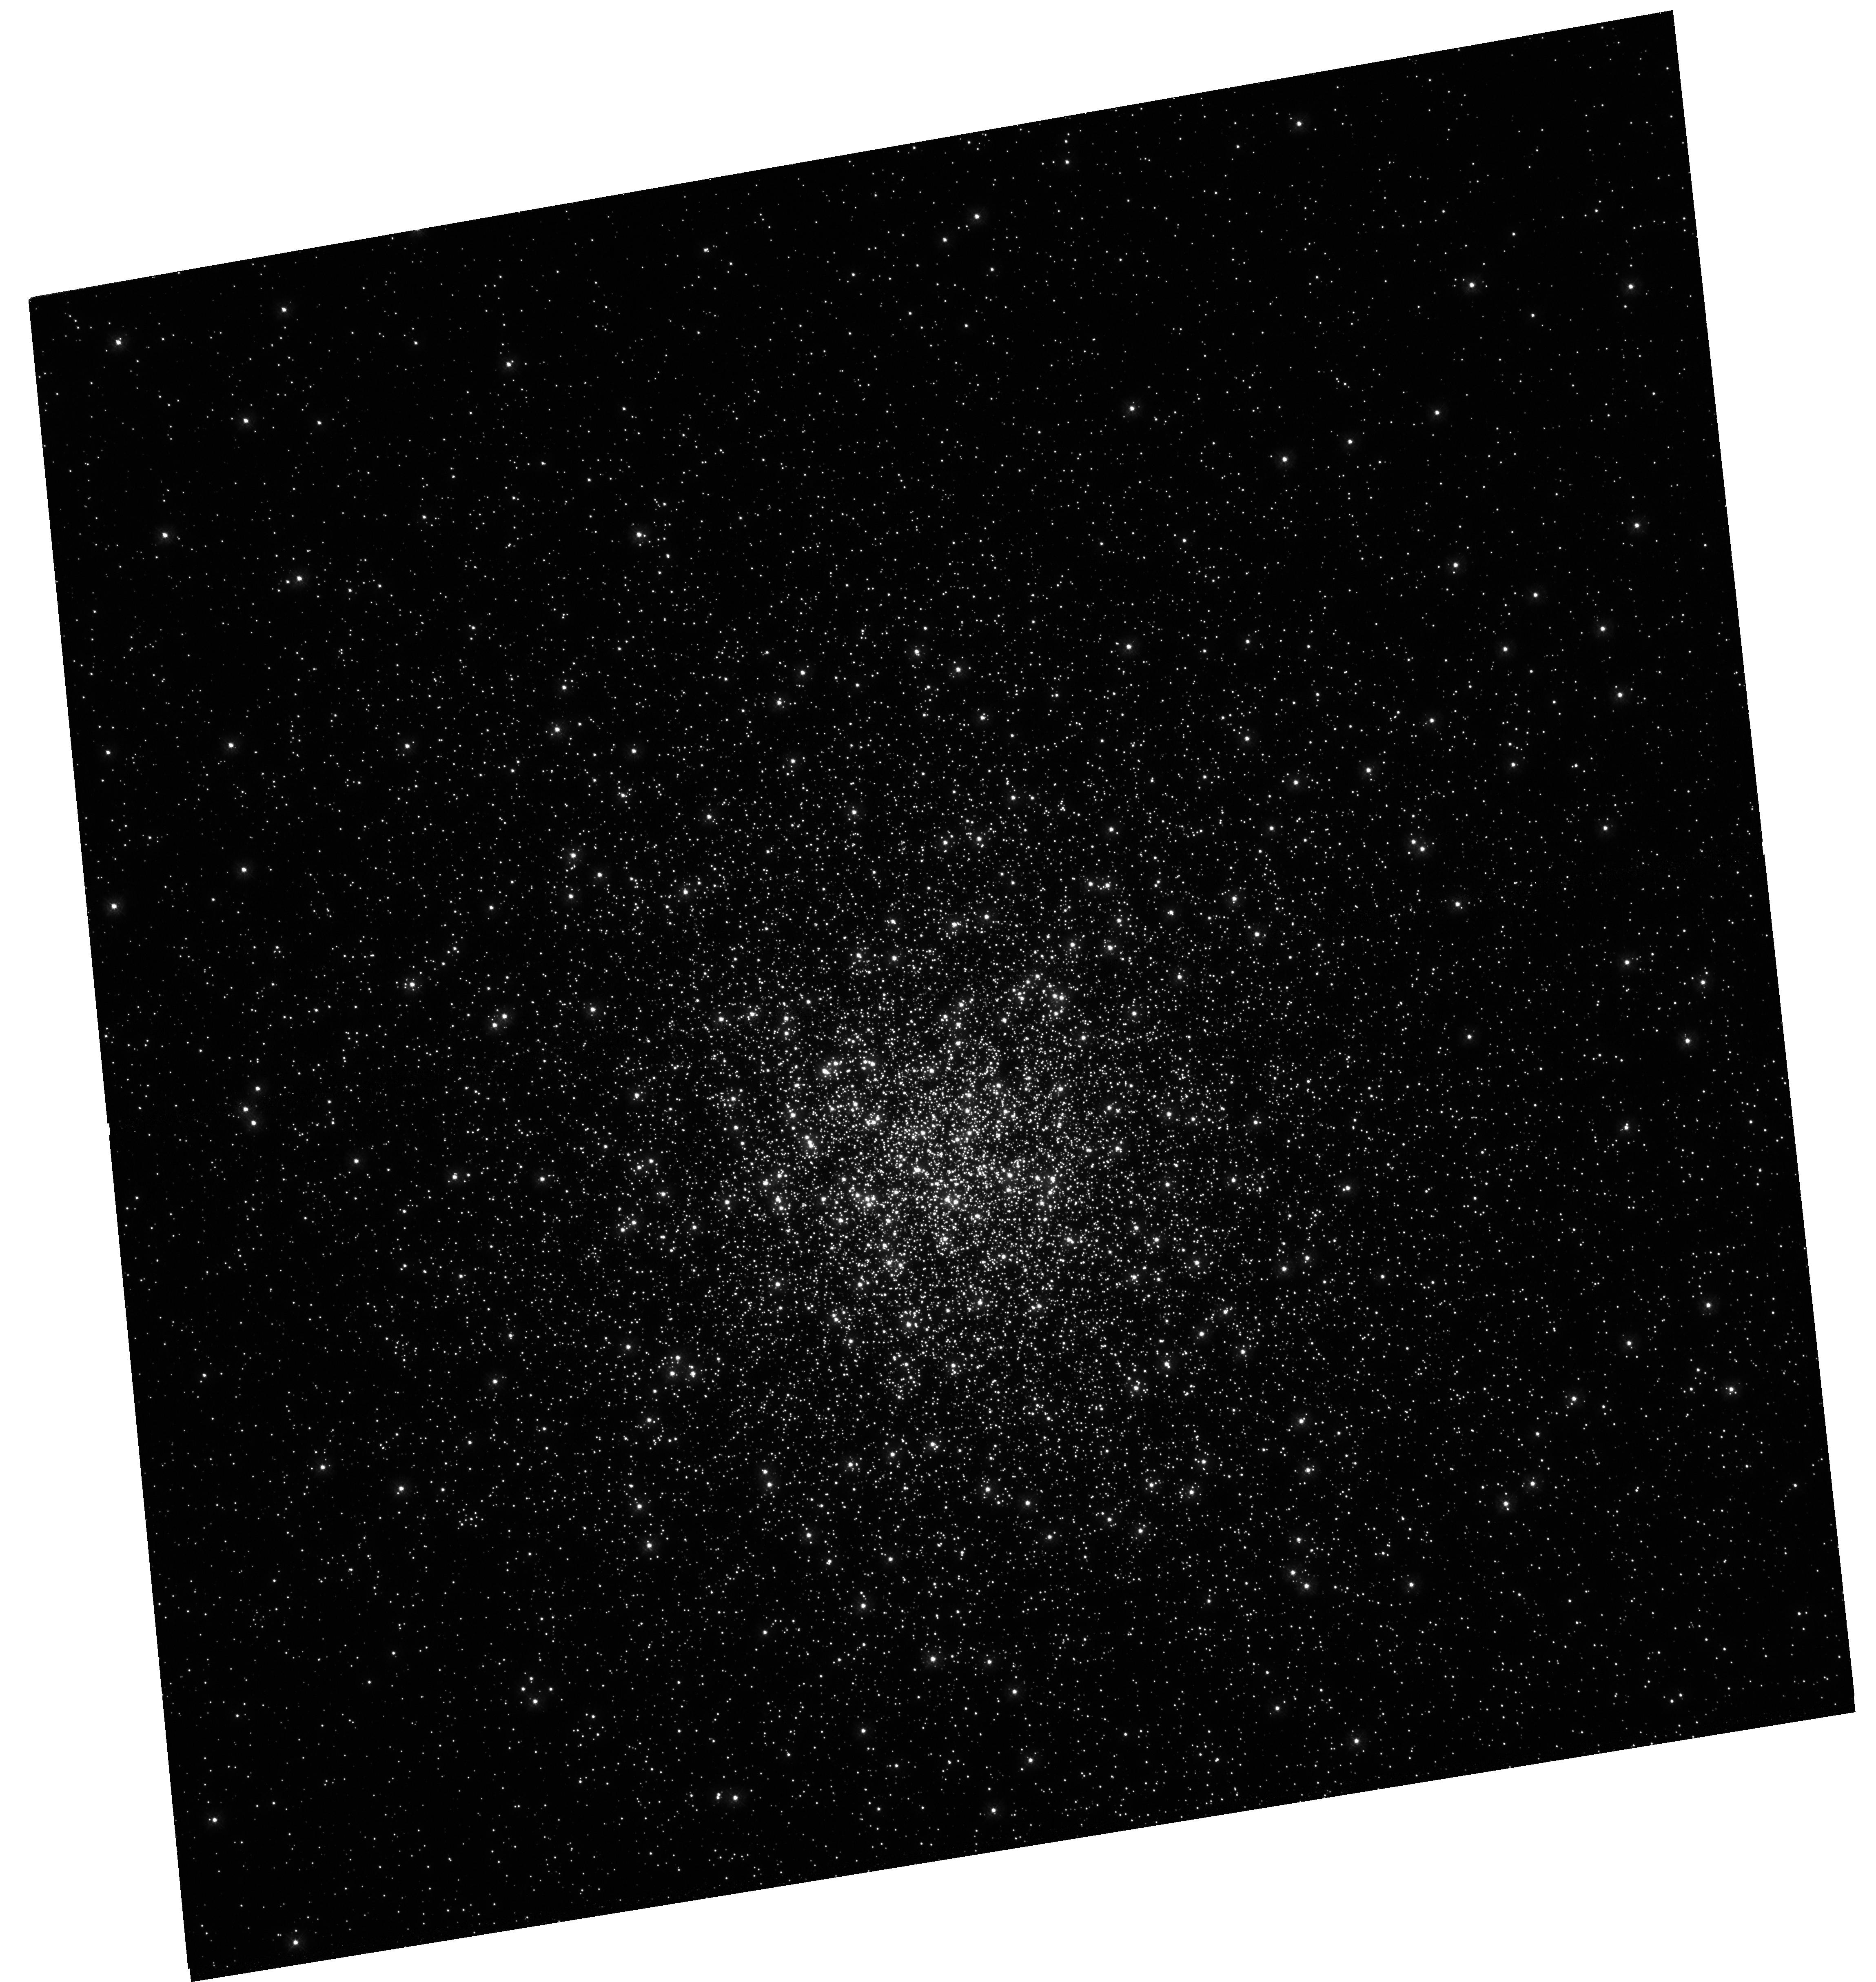
Target: M-92
Instrument: WFC3/UVIS
Filter: F275W
Exposure: 55 min
Observation ID: hst_15173_01_wfc3_uvis_f275w_idk901

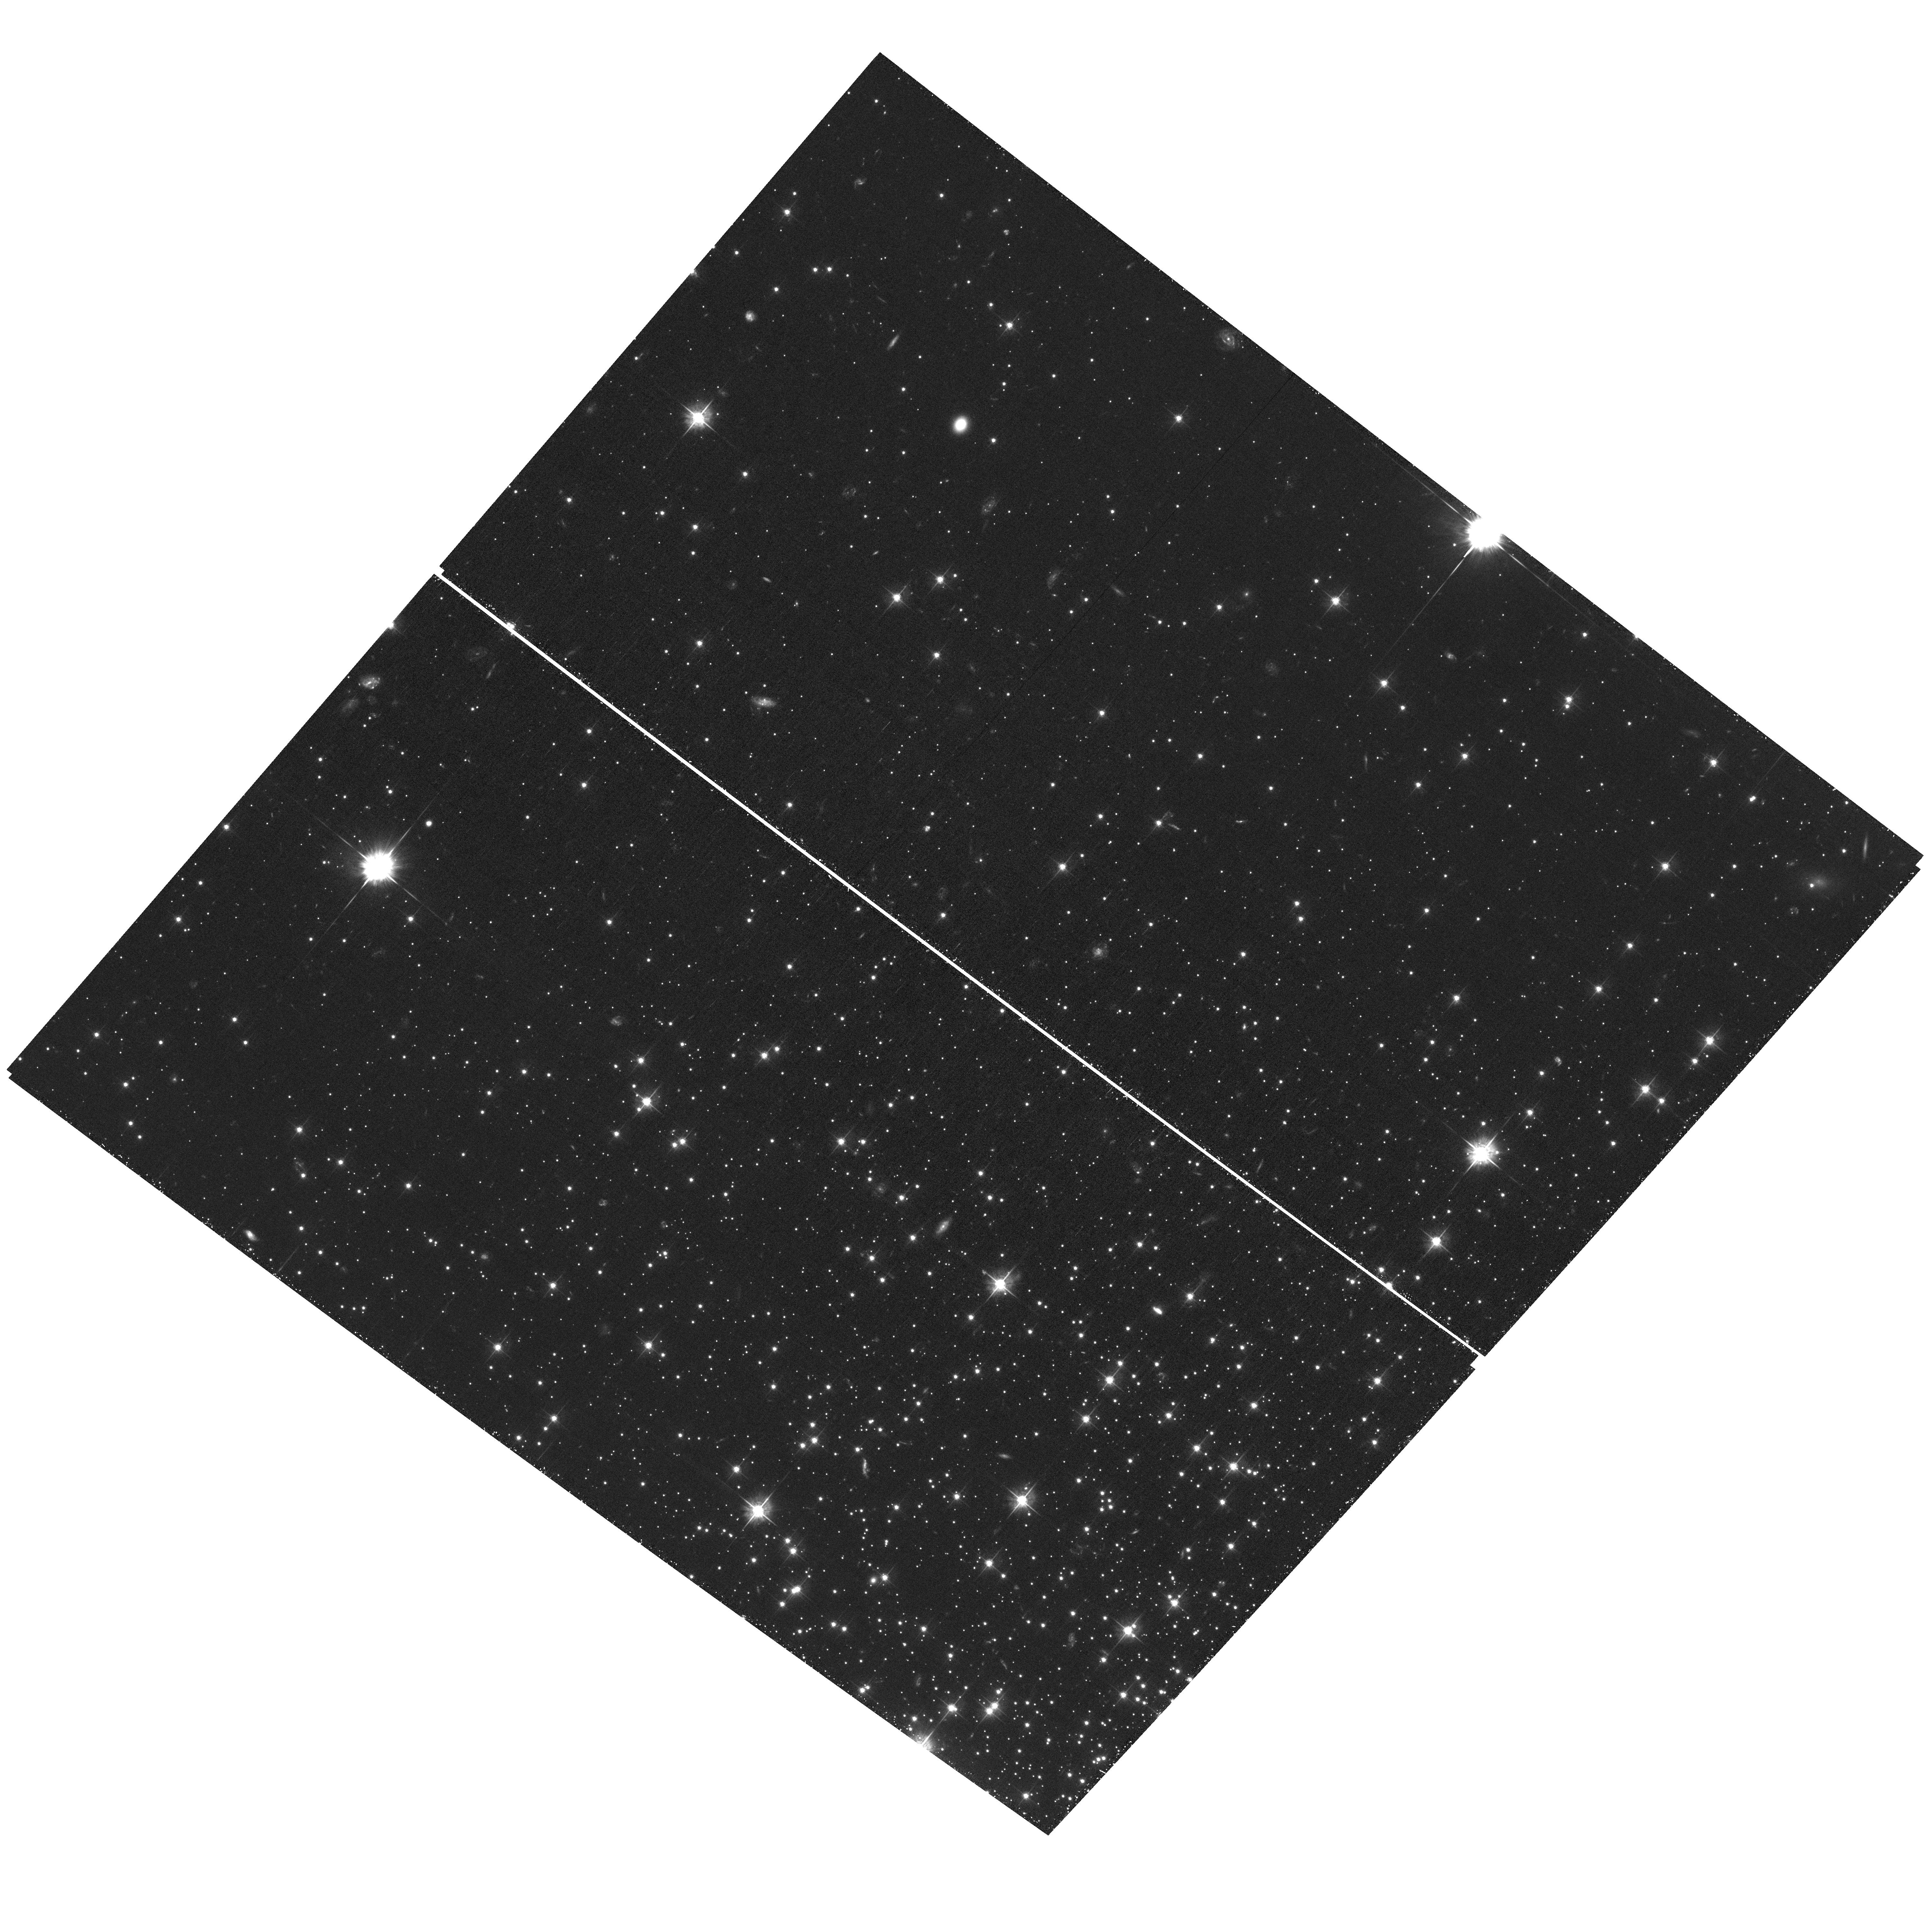
Target: M-92
Instrument: ACS/WFC
Filter: F555W
Exposure: 1.4 h
Observation ID: hst_15173_01_acs_wfc_f555w_jdk901

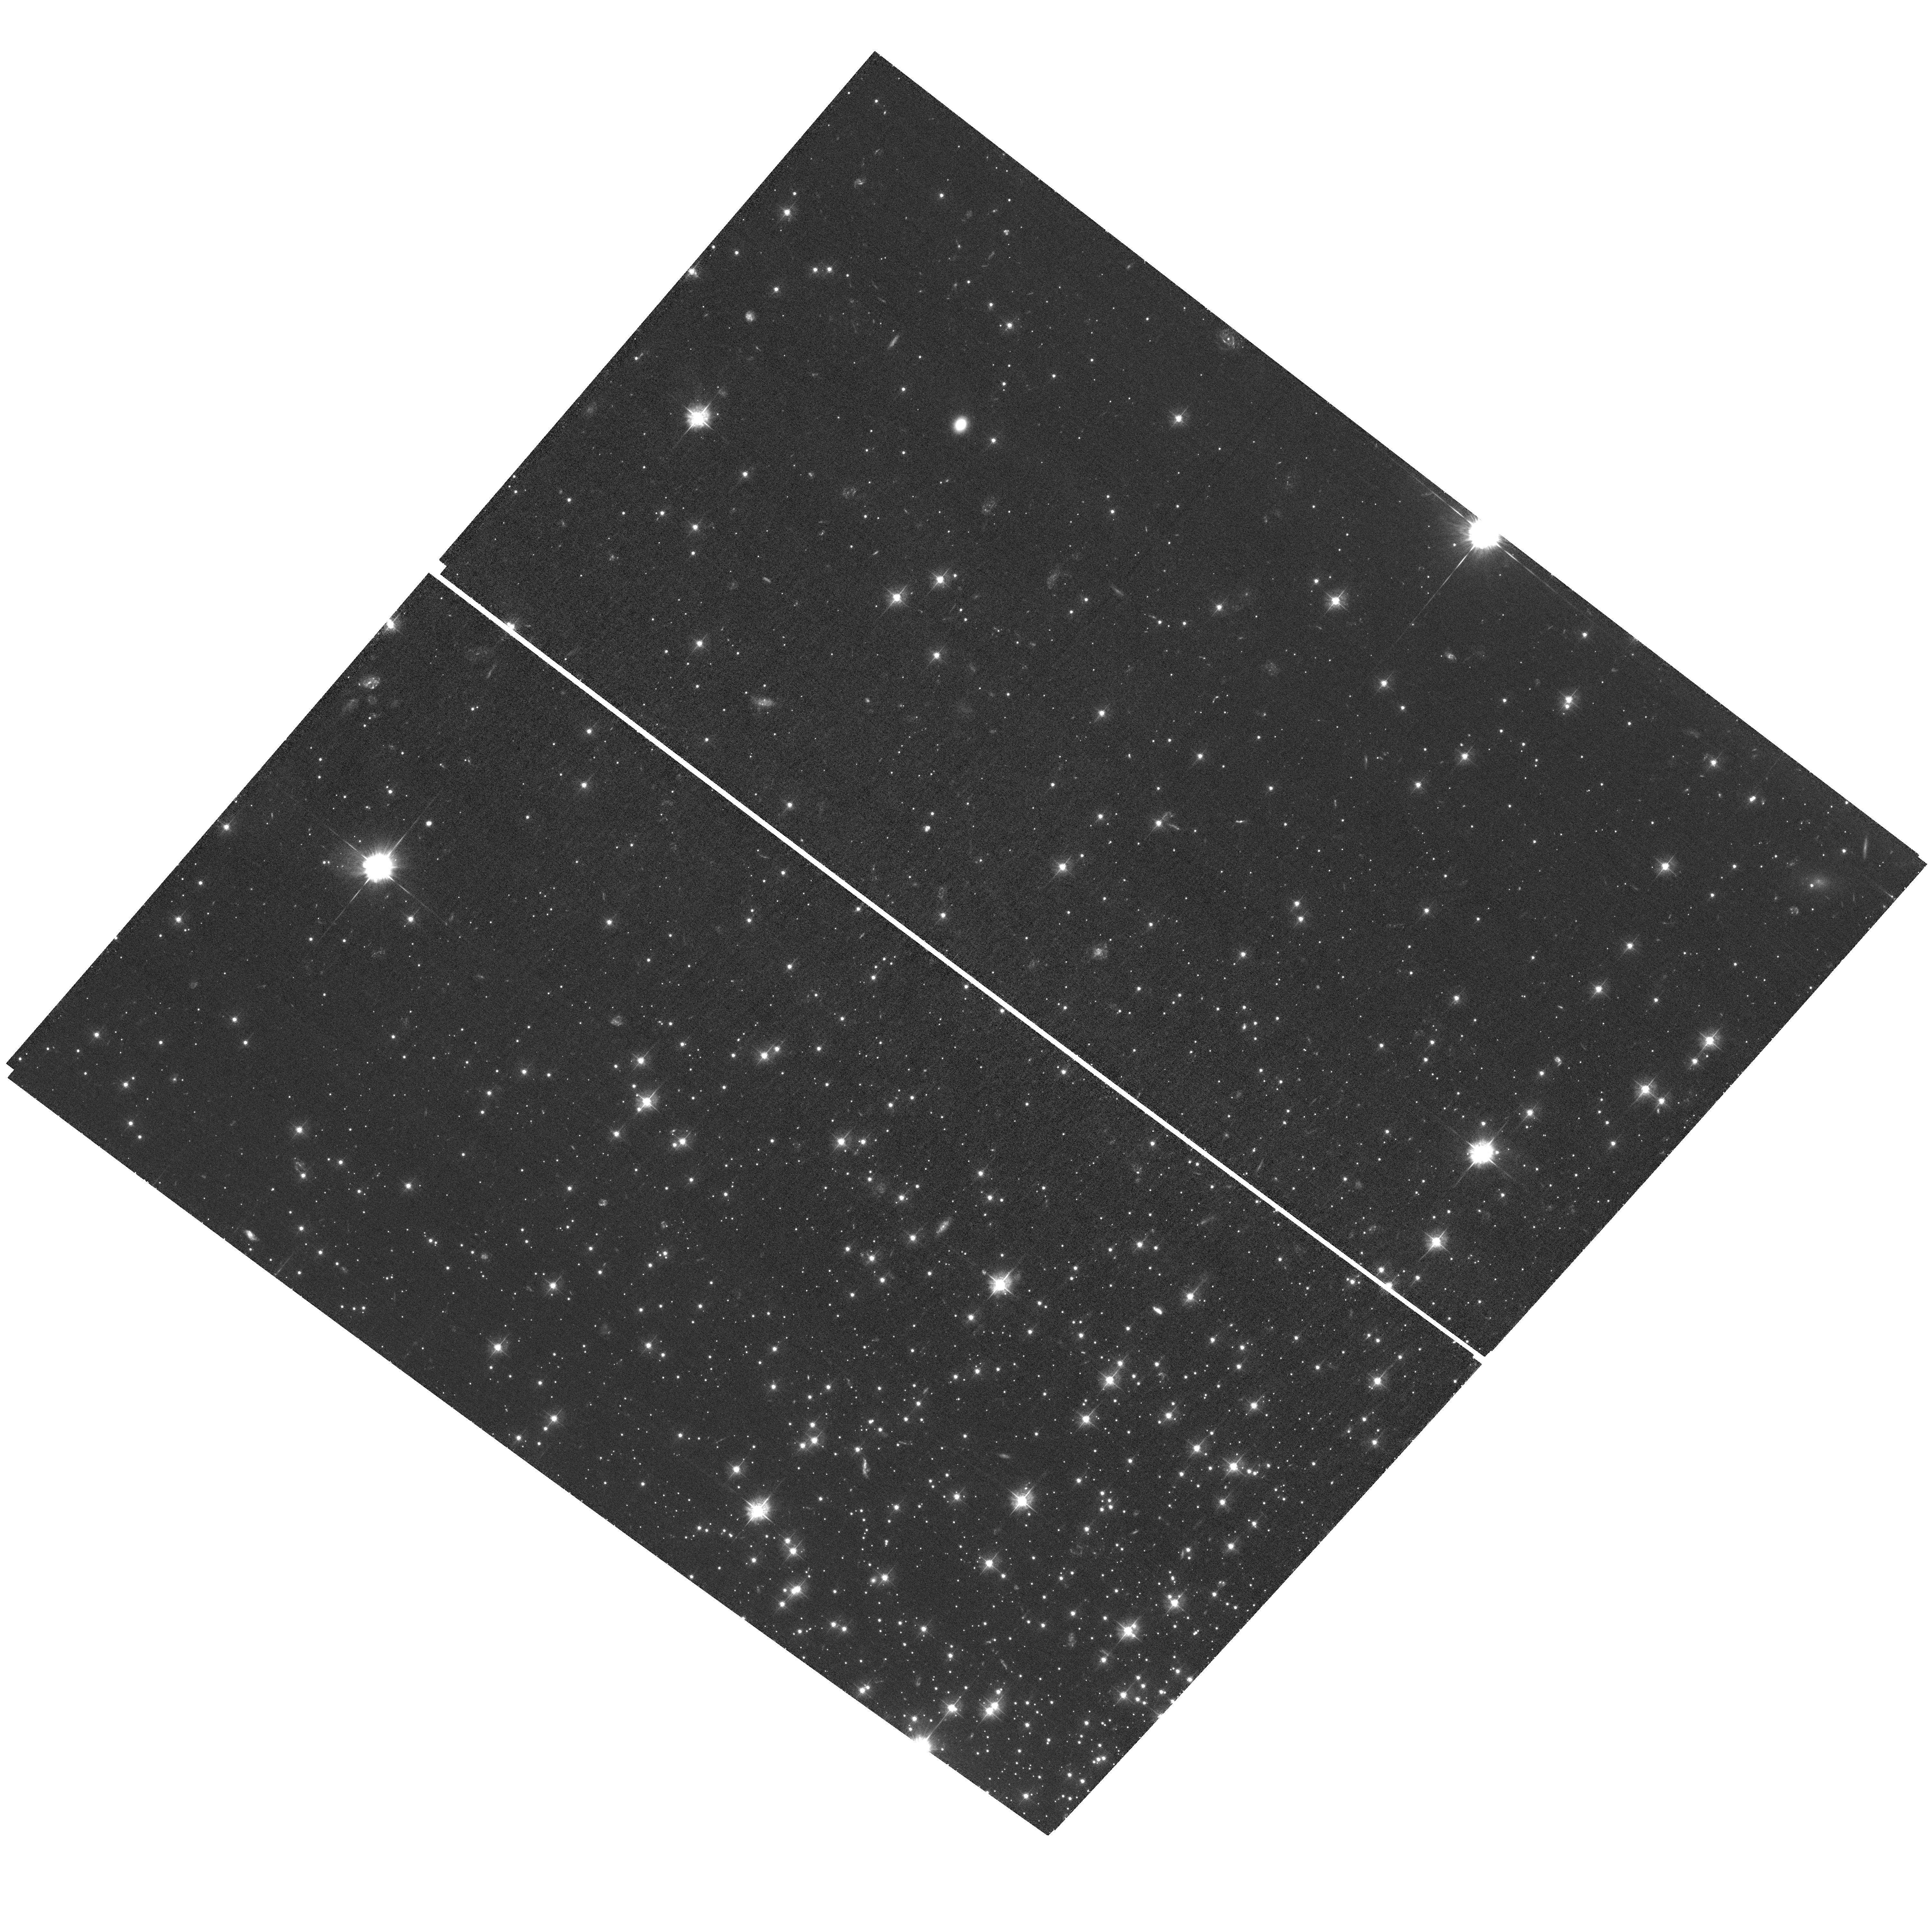
Target: M-92
Instrument: ACS/WFC
Filter: F435W
Exposure: 2 h
Observation ID: hst_15173_01_acs_wfc_f435w_jdk901

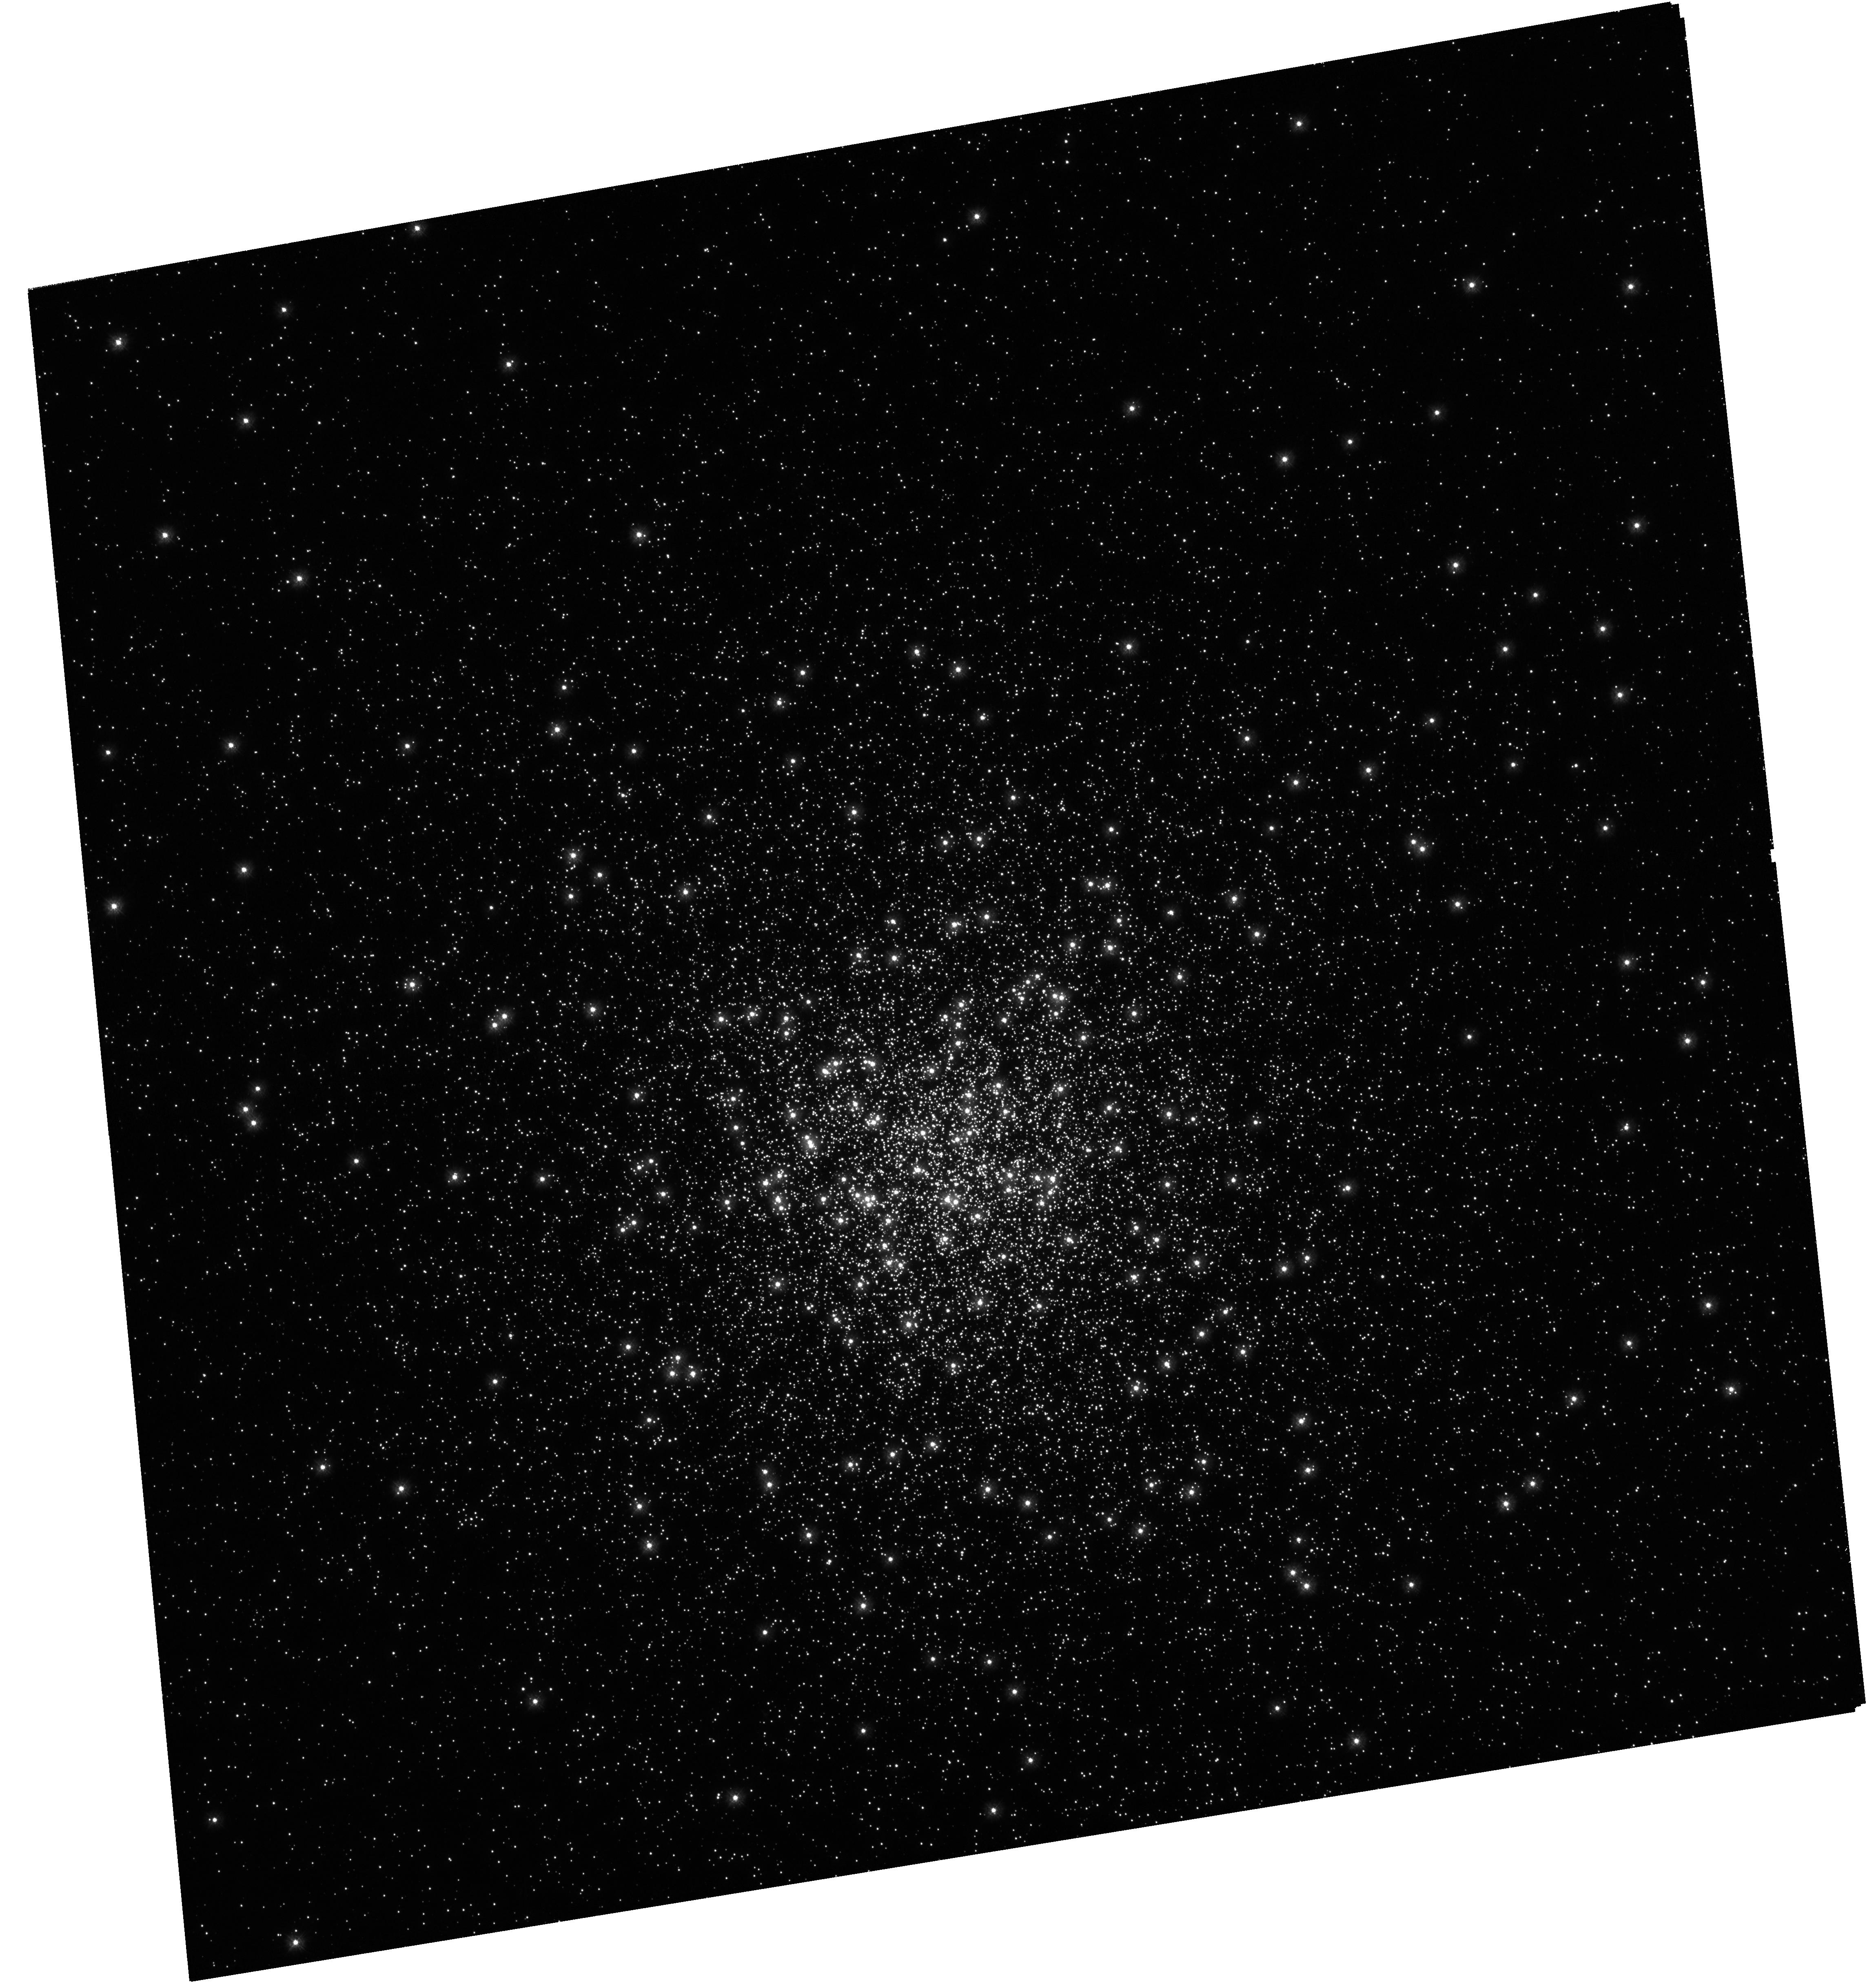
Target: M-92
Instrument: WFC3/UVIS
Filter: F225W
Exposure: 2.5 h
Observation ID: hst_15173_01_wfc3_uvis_f225w_idk901

Linking Dynamical and Stellar Evolution in the Metal-Poor Globular Cluster M92 (PI: Kalirai, Jason)

We propose a 5 orbit HST program to acquire UV imaging at the center of the ancient, metal-poor globular cluster NGC 6341 (M92). Our program is designed to achieve two science goals with a single data set, 1.) to directly measure the diffusion of stars through the massive cluster's core, 2.) to pinpoint the phase of post main-sequence evolution at which [Fe/H] = -2.3 stars lose their mass. Our novel technique will achieve these goals by using the full power of WFC3's exquisite UV sensitivity at <0.3 microns combined with its high spatial resolution. We will uncover ~1000 newly-formed white dwarfs in the center of M92 and track how their spatial distribution changes as they get "older" on the cooling sequence. Having just experienced significant mass loss, the youngest remnants with ages <10s of Myr will still be moving slowly like their 0.8 Msun progenitors, whereas the "older" remnants with t_cool > 100s Myr will be fully relaxed. Using the methodology we developed and successfully applied to 47 Tuc (Heyl et al. 2015a; 2015b), we will "watch" this dynamical evolution to measure the diffusion coefficient due to gravitational relaxation in the cluster's core and the past timing of stellar mass loss that was responsible for the current cluster mass segregation profile. M92 is the ideal target for this study as it complements our existing study of the relatively metal-rich cluster 47 Tuc; it has an extremely low metallicity of [Fe/H] = -2.3, very low foreground reddening (E(B-V) = 0.02), moderate concentration index, and a theoretically-expected relaxation timescale in its core of 90 Myr, which nicely splits the young and old white dwarfs that can be observed with Hubble.